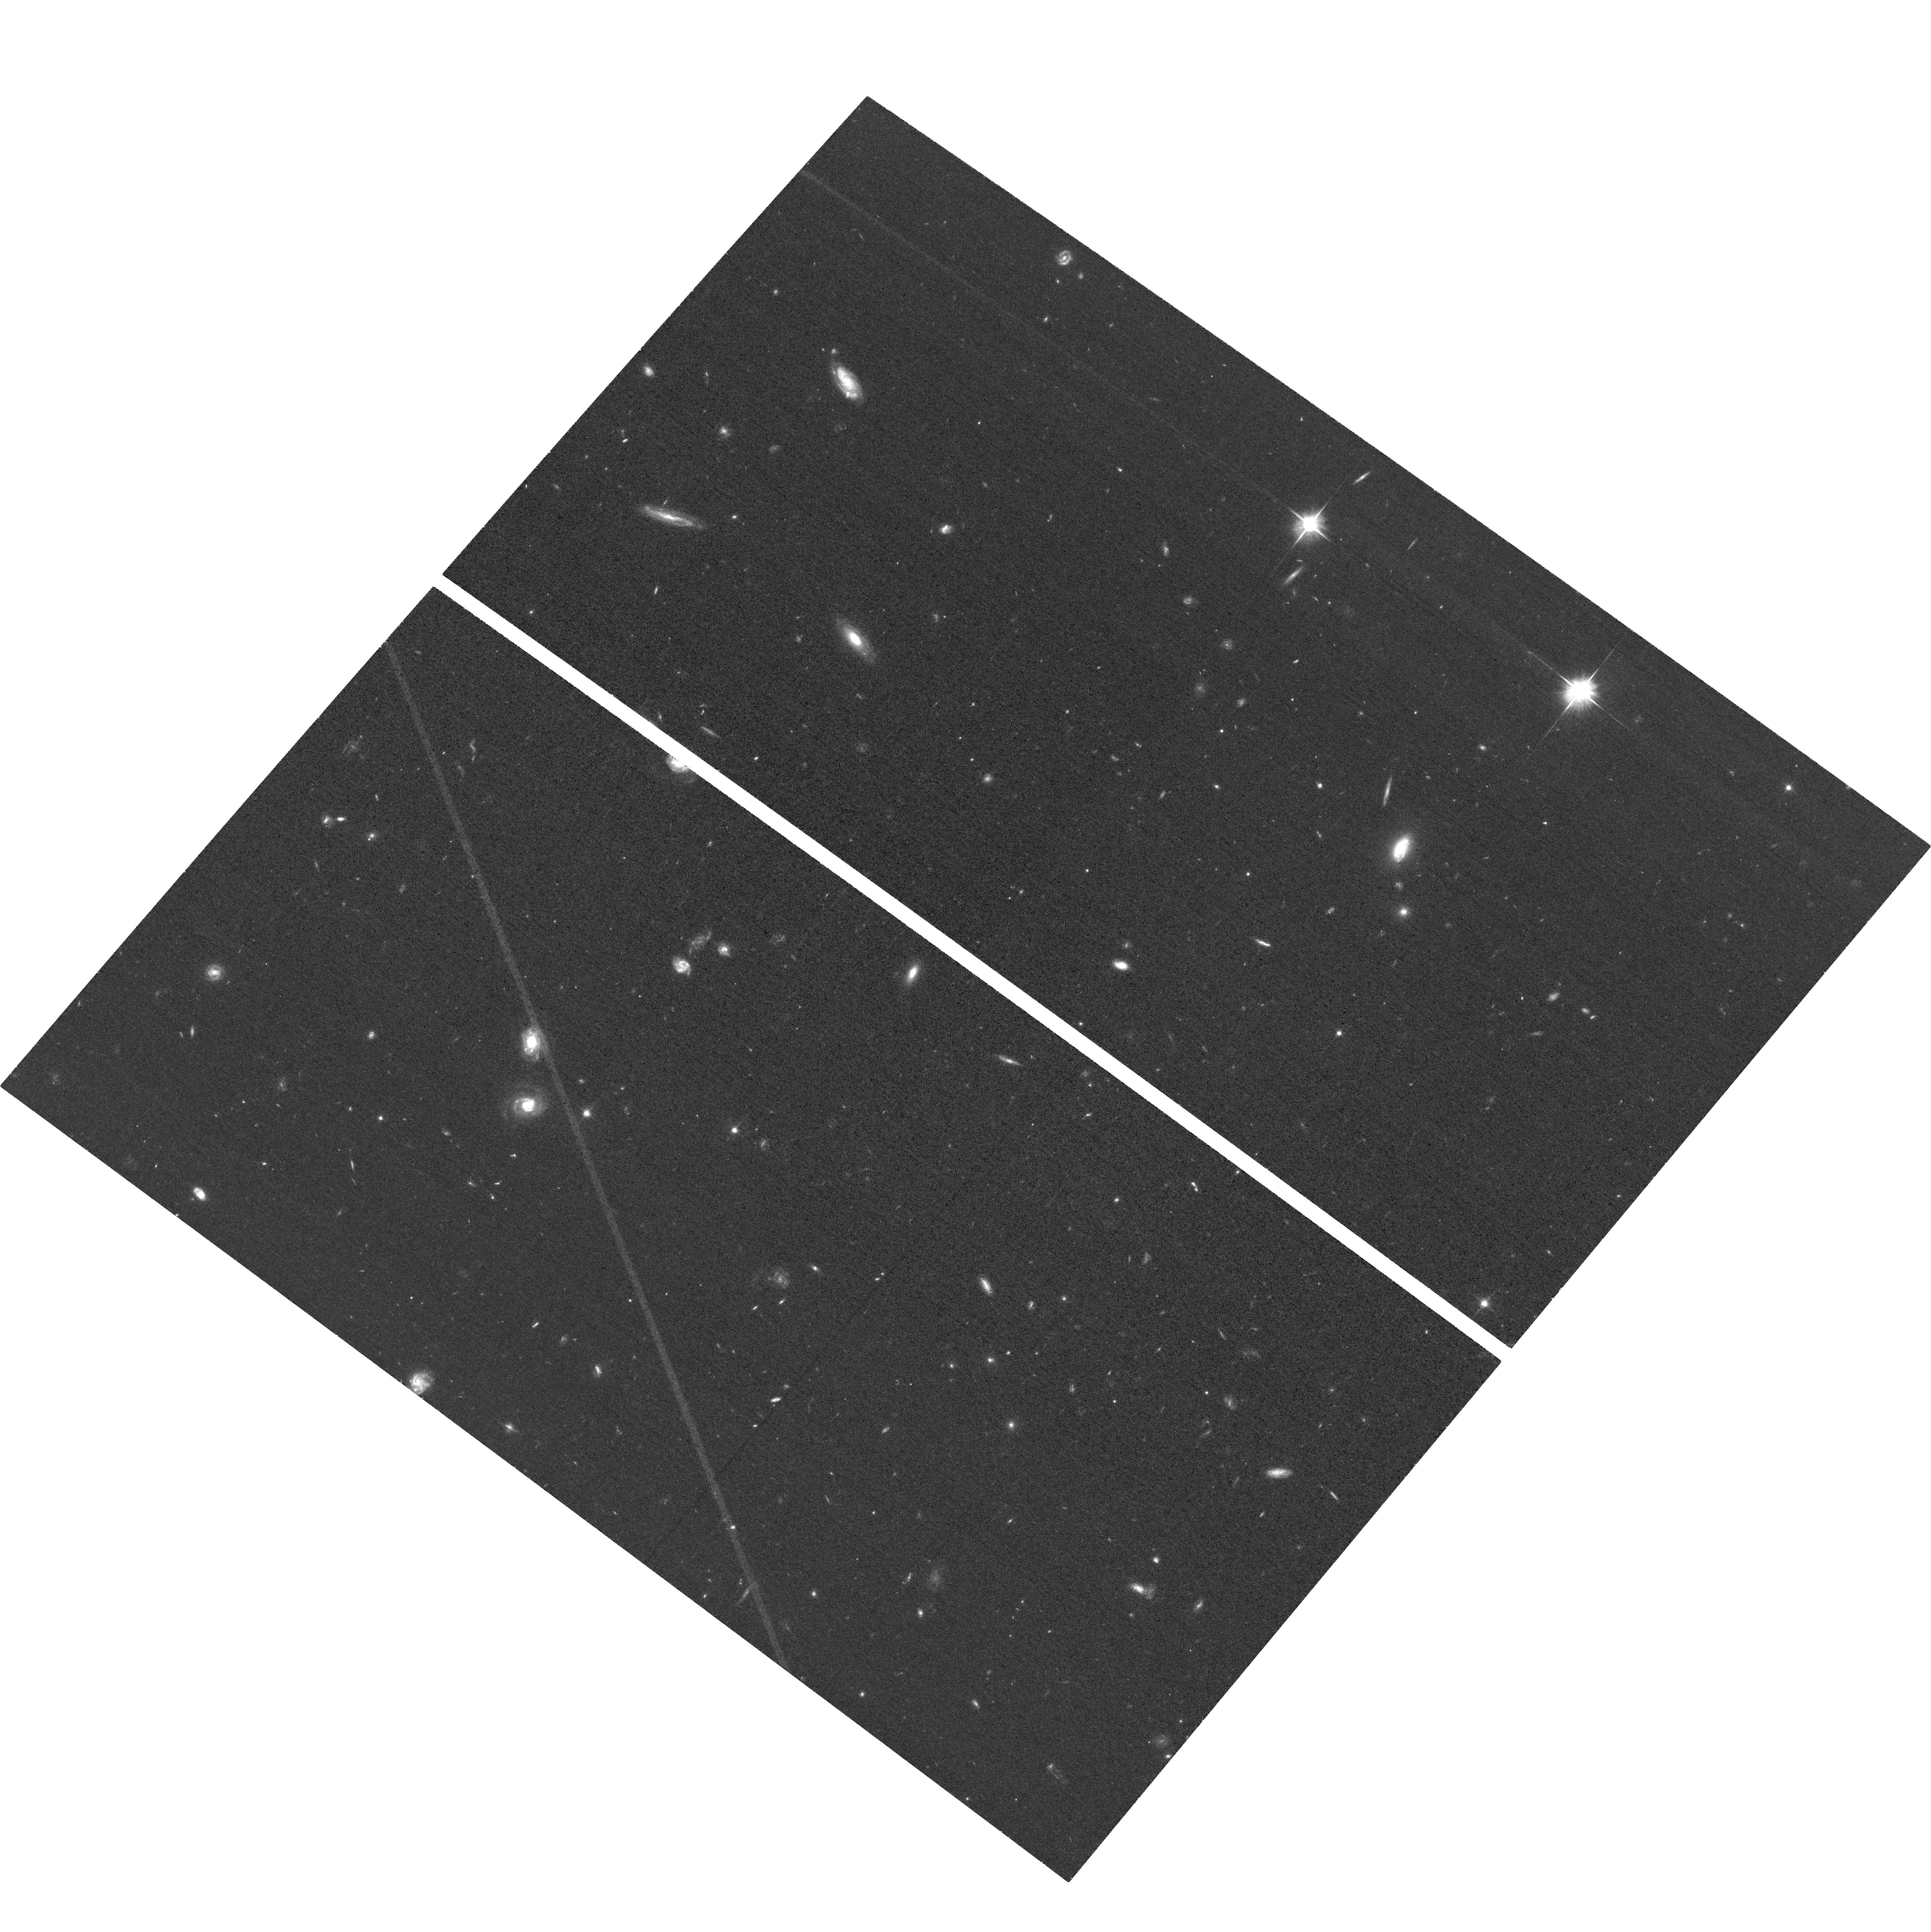
Target: 2MASS-J12281188+5146232
Instrument: ACS/WFC
Filter: F606W
Exposure: 30 min
Observation ID: hst_18047_03_acs_wfc_f606w_jfpd03

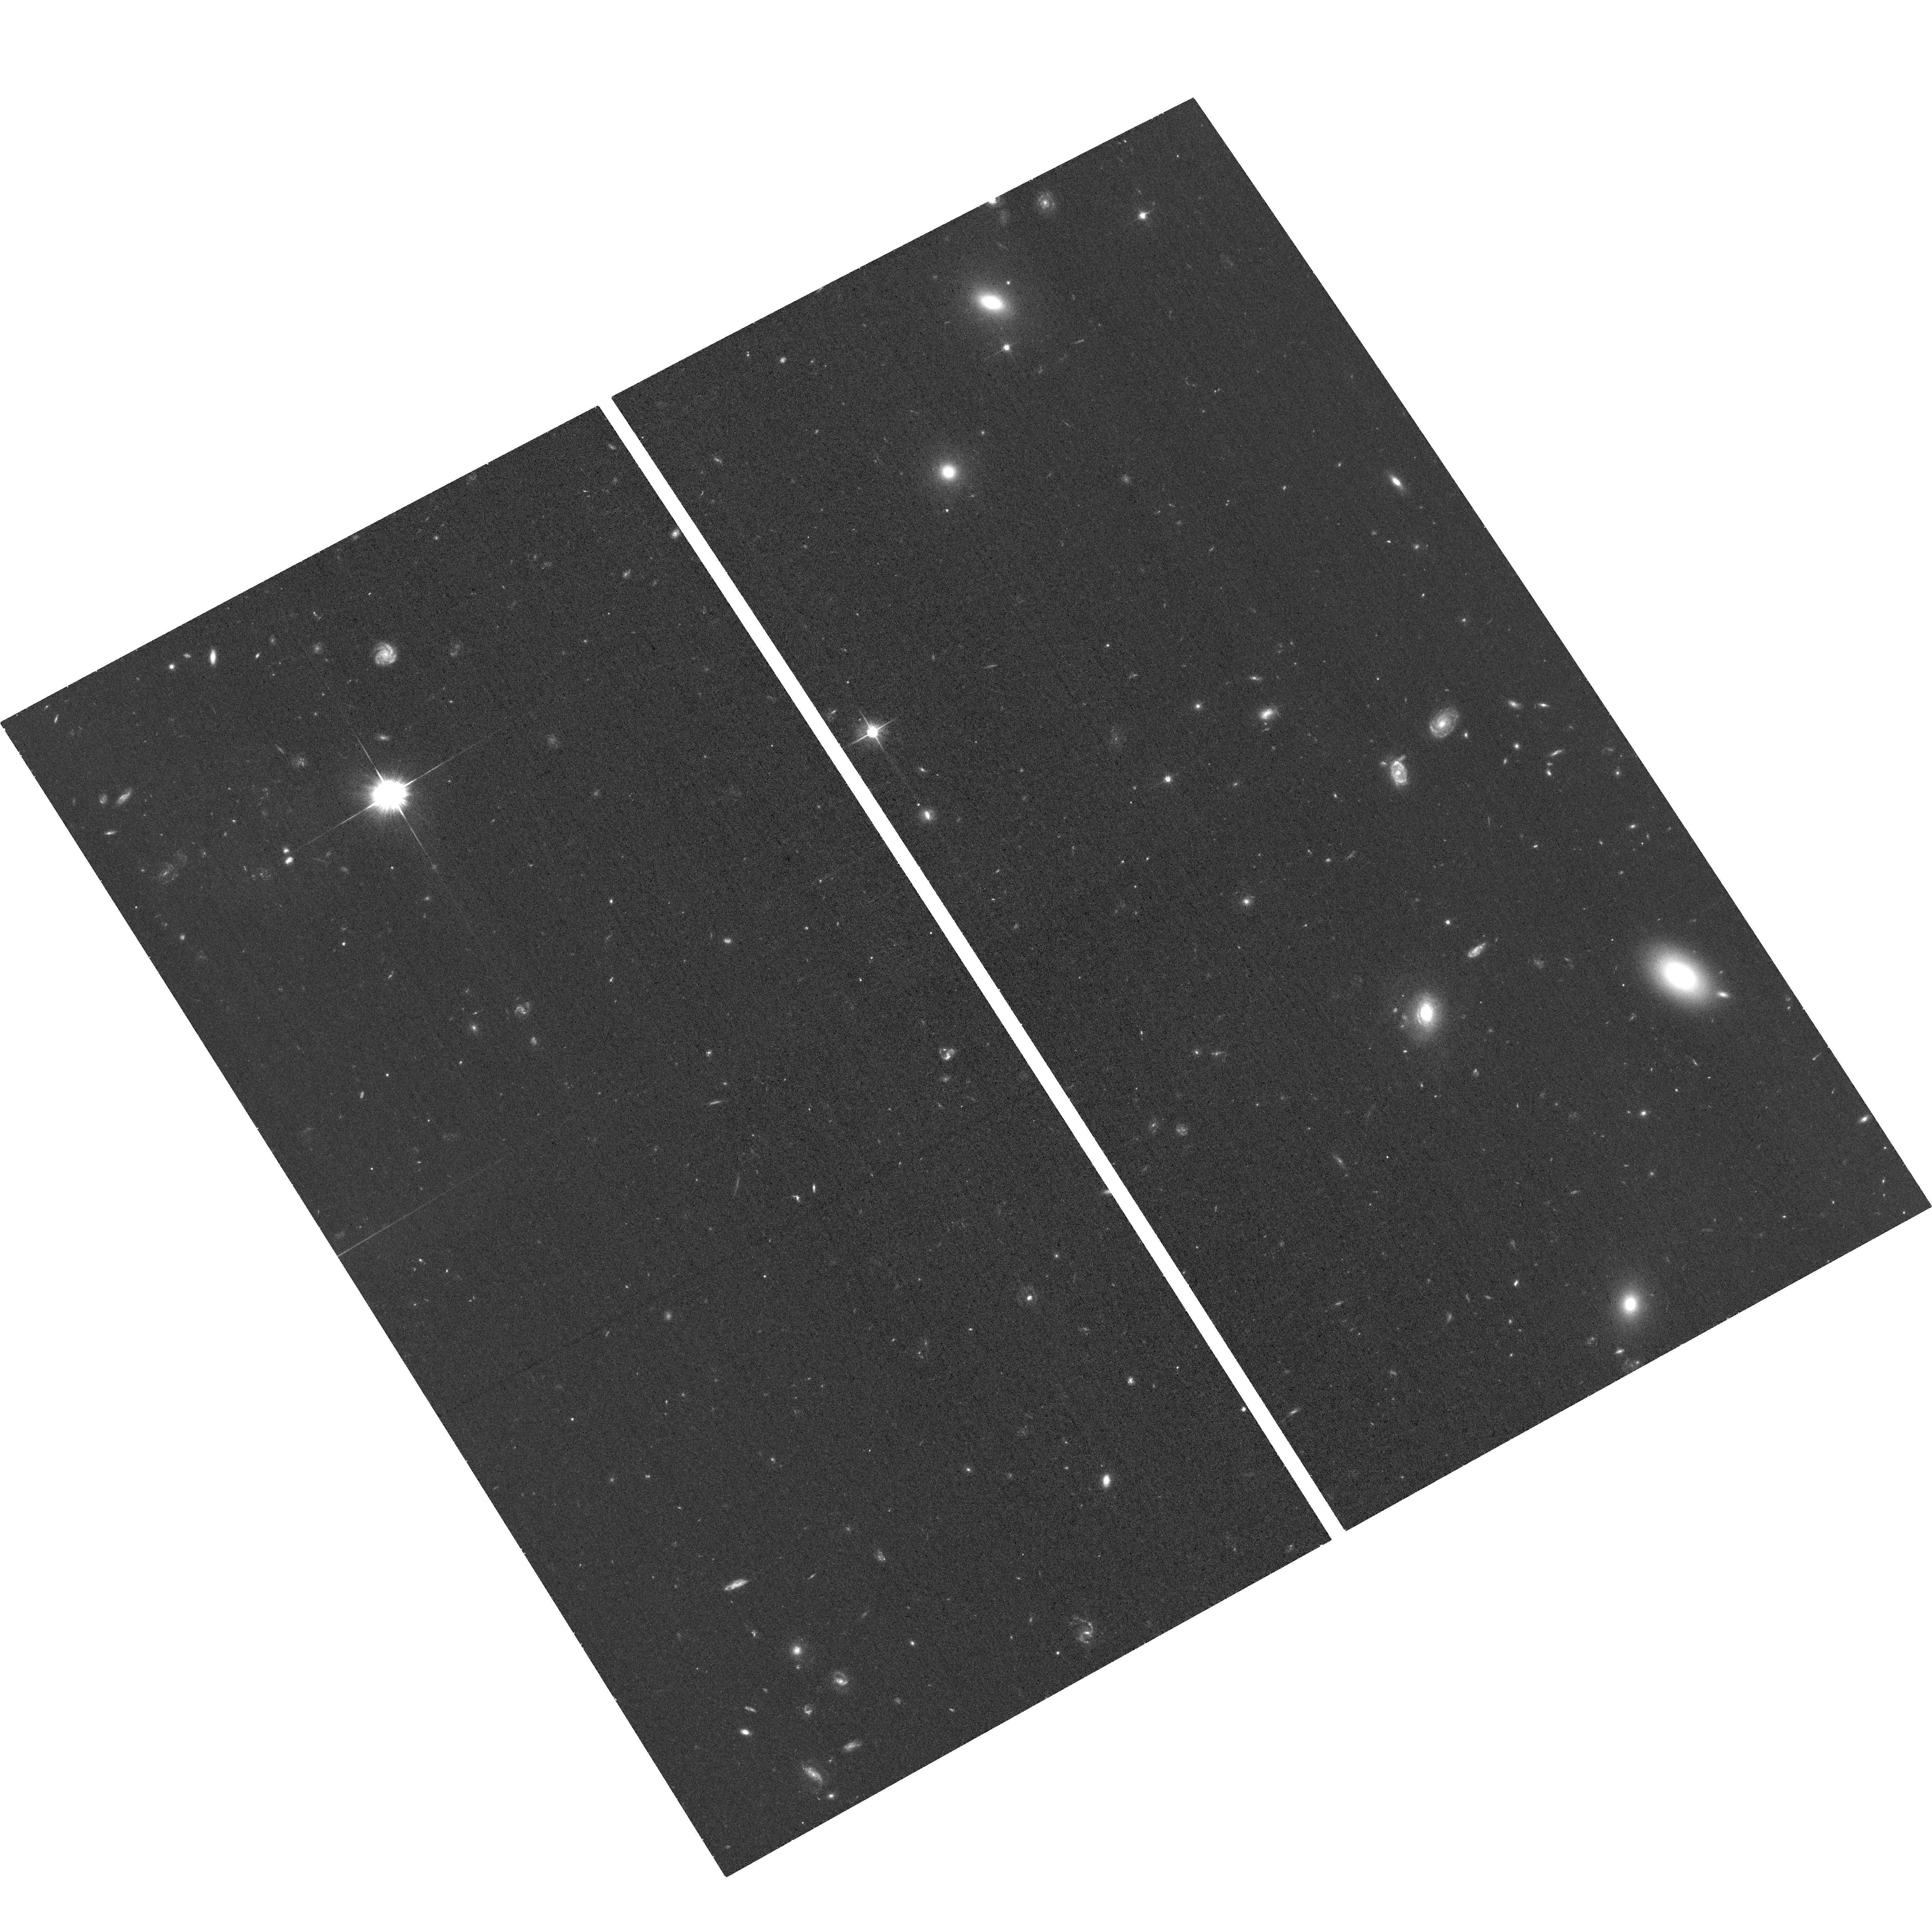
Target: 2MASS-J12111399+4647120
Instrument: ACS/WFC
Filter: F606W
Exposure: 30 min
Observation ID: hst_18047_02_acs_wfc_f606w_jfpd02

Disentangling the True Nature of Three Broadline-Offset & VLBA/Gaia-Offset Quasars with HST (PI: Breiding, Peter)

In a sample of 15, 900 SDSS quasars, Eracleous et al. (2012) found 88 objects exhibiting broad emission lines with >1000 km/s velocity offsets with respect to the host galaxy rest frame. One leading hypothesis for the origin of these velocity-offset broad lines is the dynamics of a binary supermassive black hole (SMBH), with competing hypotheses of recoiling SMBH and a broad line region (BLR) gas outflow due to entrainment by a relativistic jet. Three of these quasars were also shown to have signficiant VLBI/Gaia offsets in follow-up VLBA observations, where recoiling SMBHs, binary SMBHs, and optical synchrotron jets are all potential causes of these offsets. We propose HST observations to test the various competing physical models for both the observed spectroscopic and astrometric offsets, requiring a total of 3 ACS/WFC + F606W orbits to achieve our science goals.